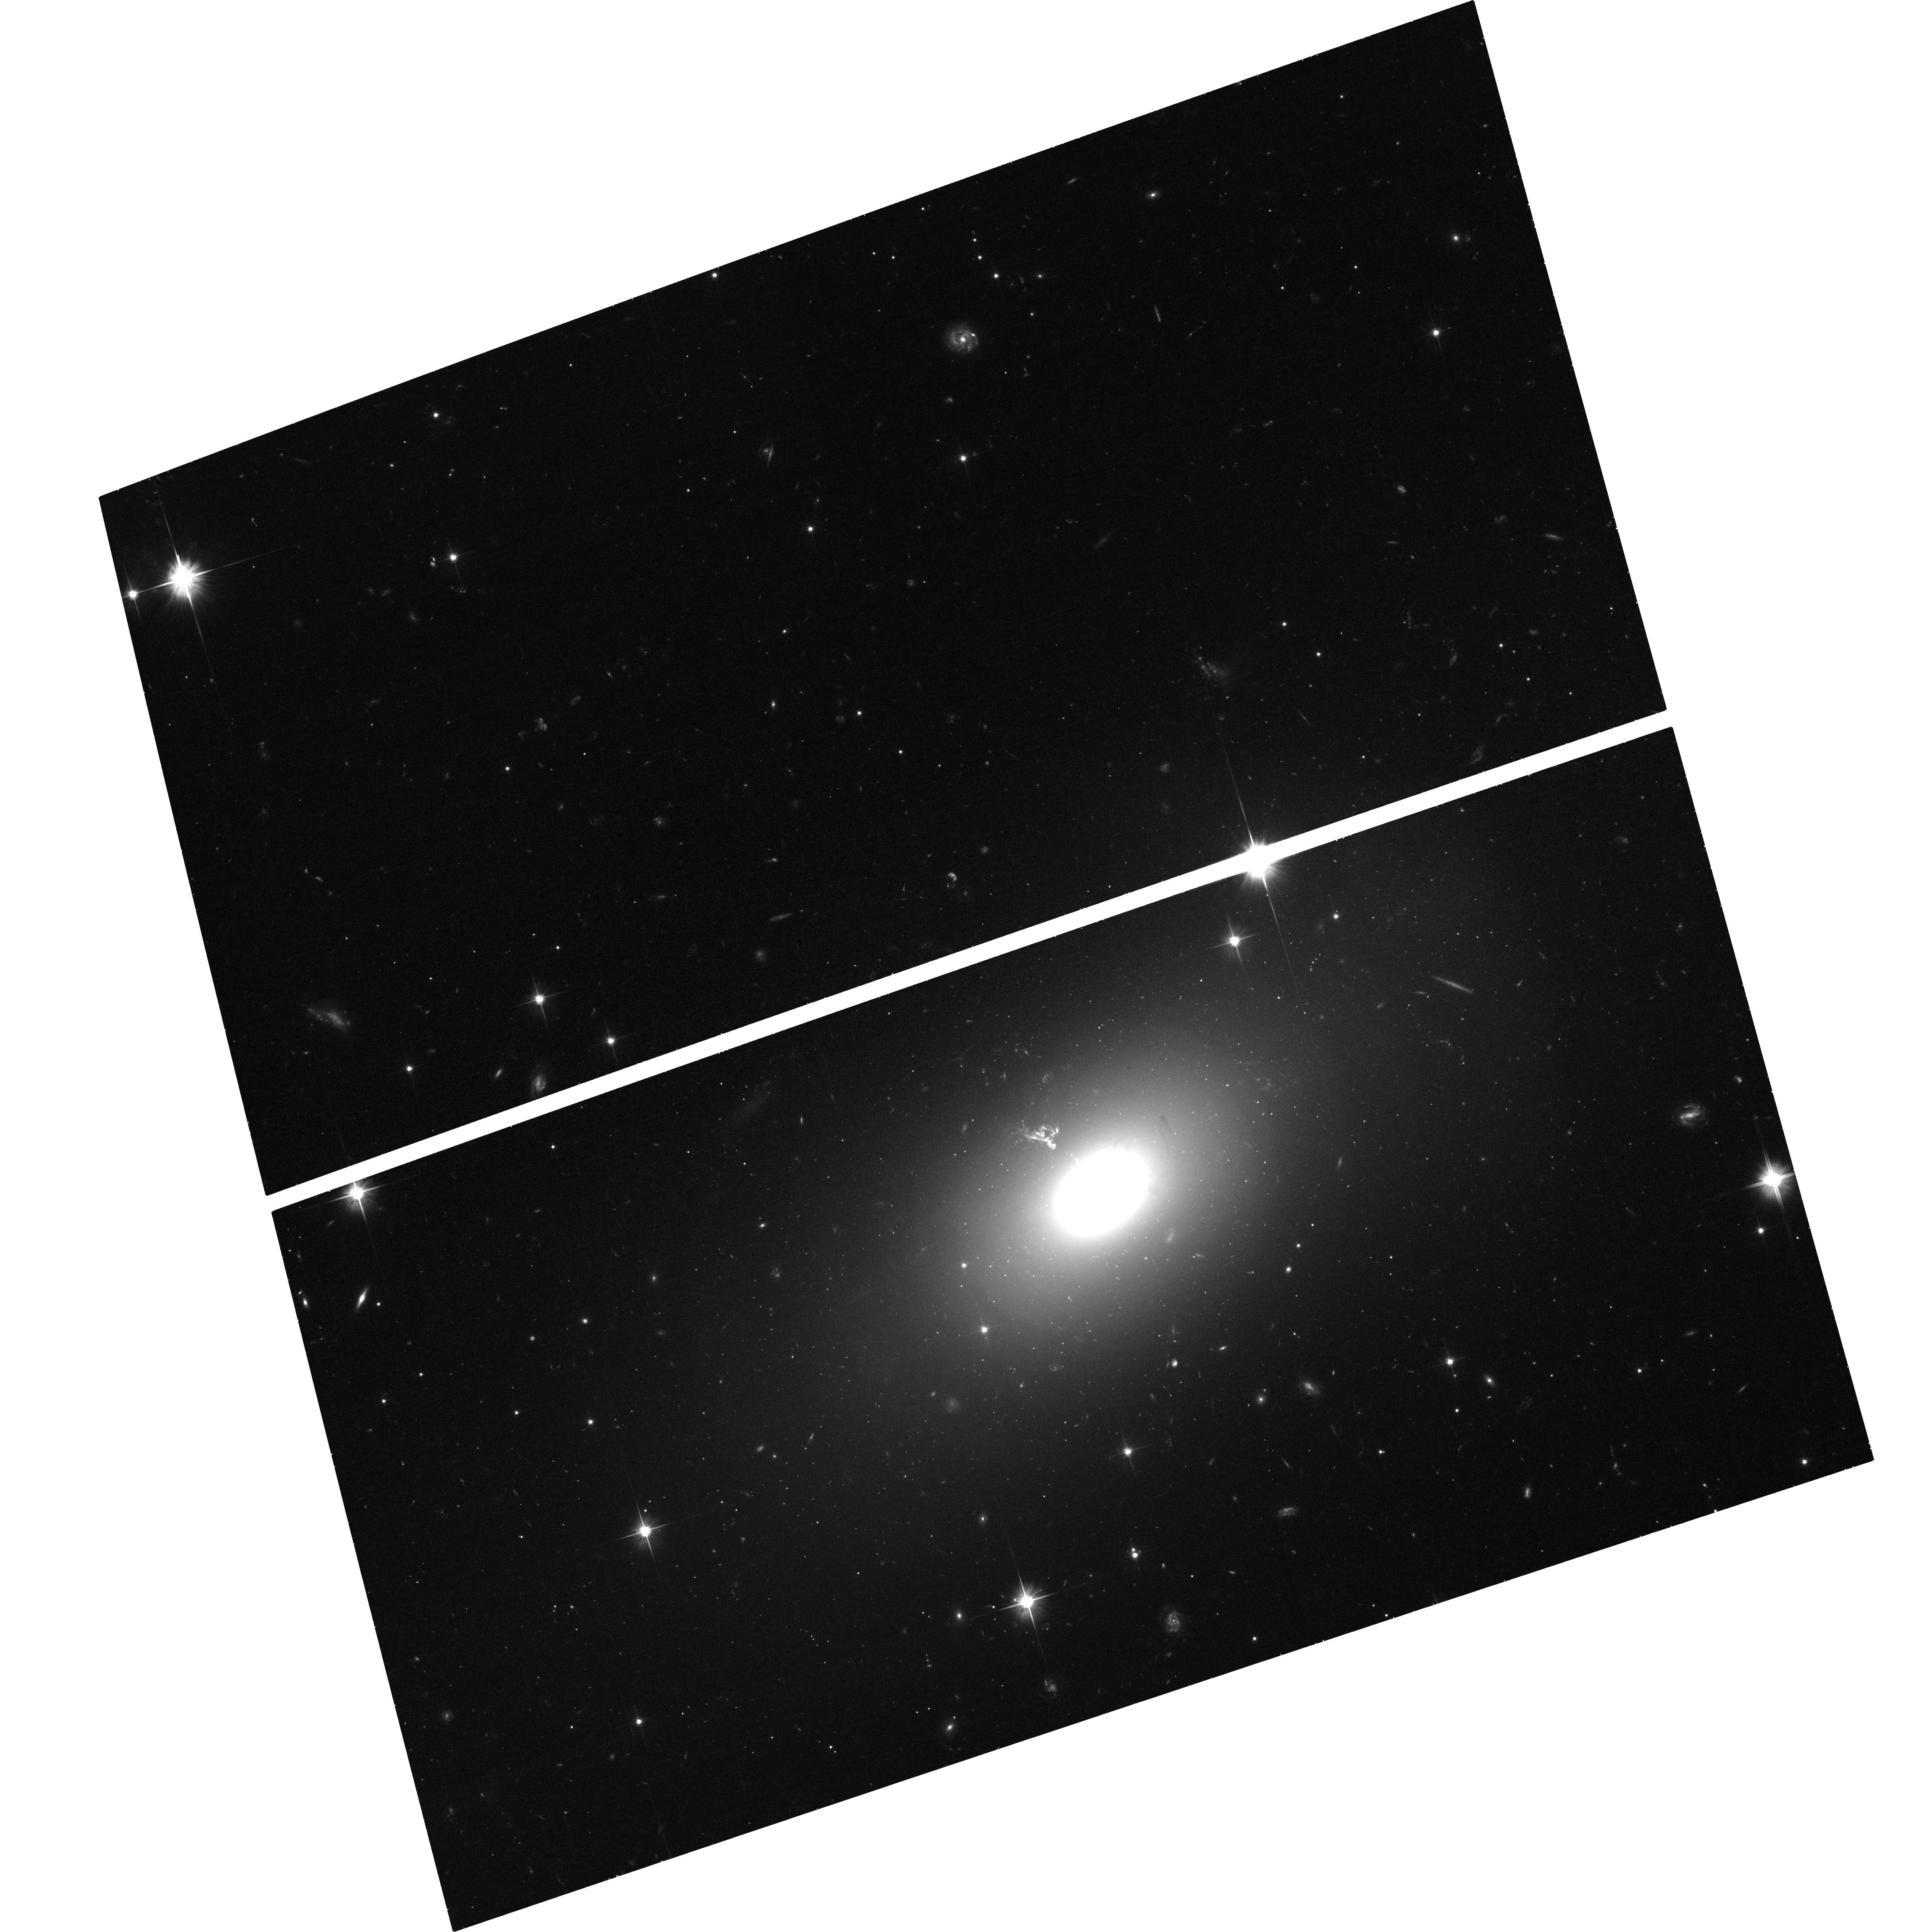
Target: PKSB2152-699NHS
Instrument: ACS/WFC
Filter: F606W
Exposure: 43 min
Observation ID: hst_13507_01_acs_wfc_f606w_jcfq01

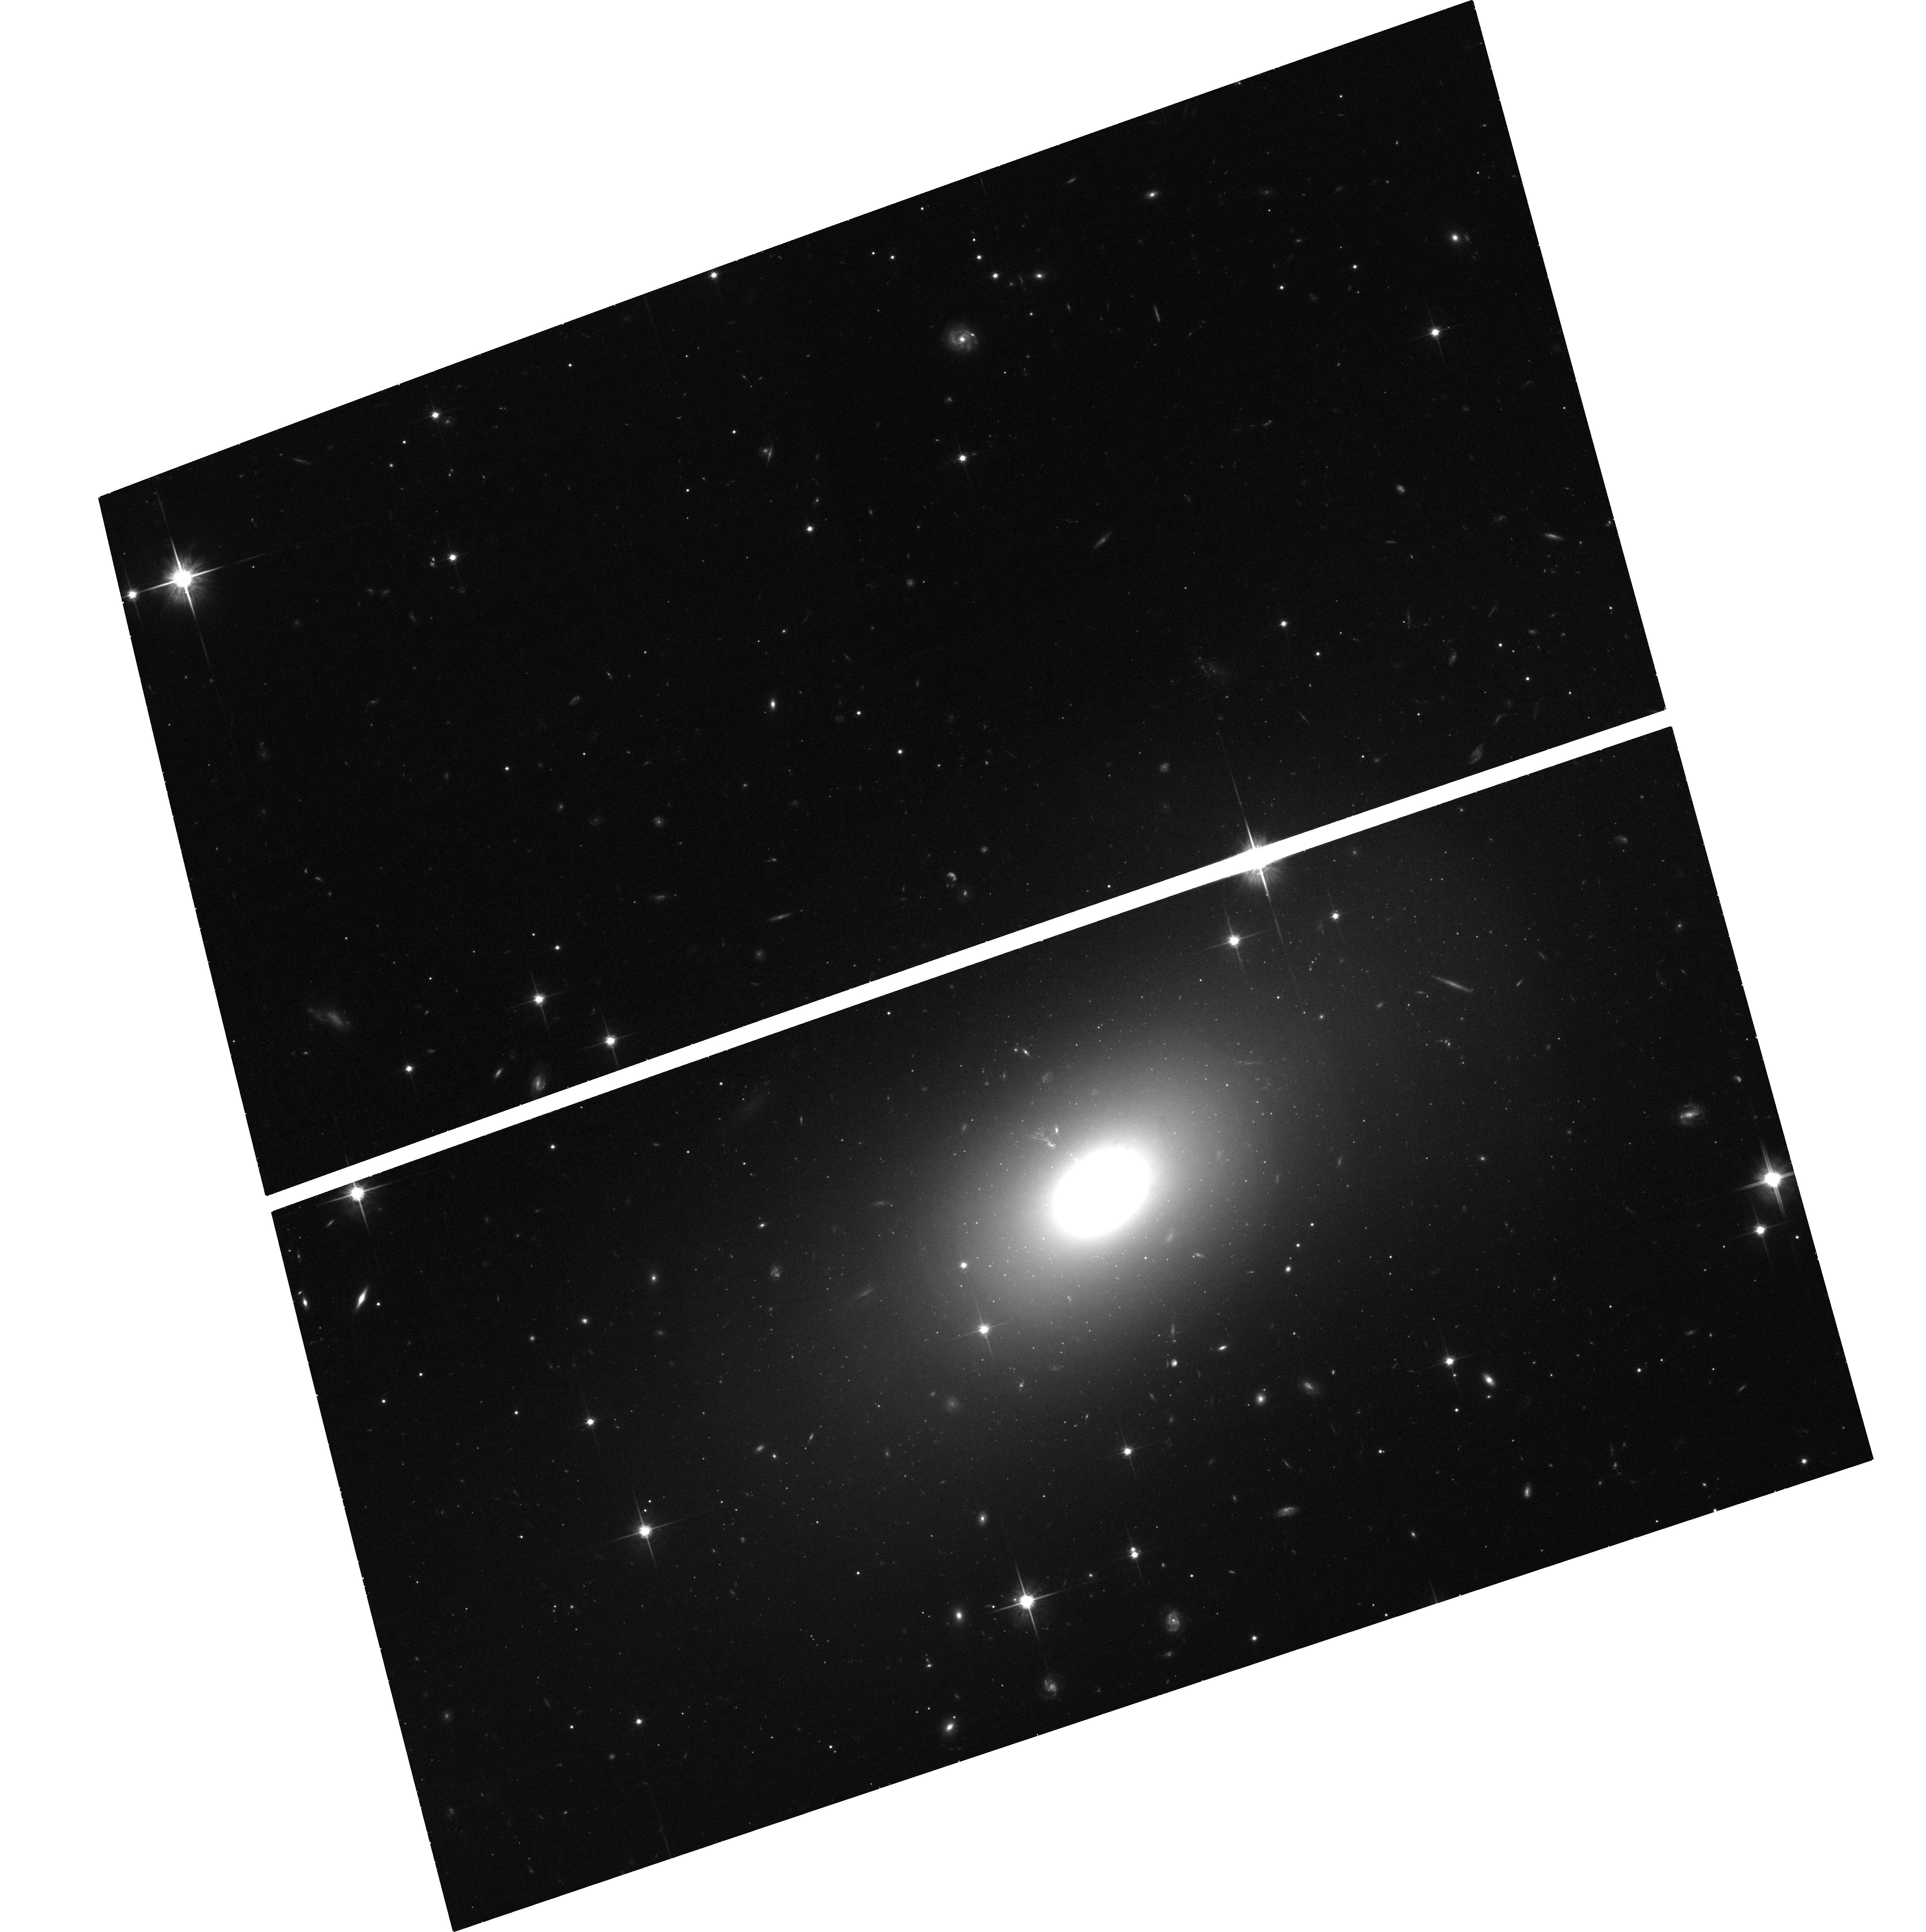
Target: PKSB2152-699NHS
Instrument: ACS/WFC
Filter: F814W
Exposure: 43 min
Observation ID: hst_13507_02_acs_wfc_f814w_jcfq02

Testing relativistic feedback at crucial jet power (PI: Worrall, Diana M.)

PKS B2152-699 is one of the brightest FRI/II radio sources in the sky. Our previous work has shown its ability to create strong shock-bounded cavities in the intergalactic medium, and has measured the energy content of the lobes, demonstrating the physical consistency of our understanding of the processes of radio-source feedback. Here we wish to make an X-ray spectral index measurement of the northern hotspot to test another important component of the theory - that strong jets remain relativistic over their full lengths. This test should also resolve the outstanding issue of the origin of the offsets between the radio, optical and X-ray centroids of hot spots. At the same time we will gather more data on the thermal properties of the enigmatic High Ionization Cloud that appears to be deflecting the jet, and trace the shock structure to larger distances.